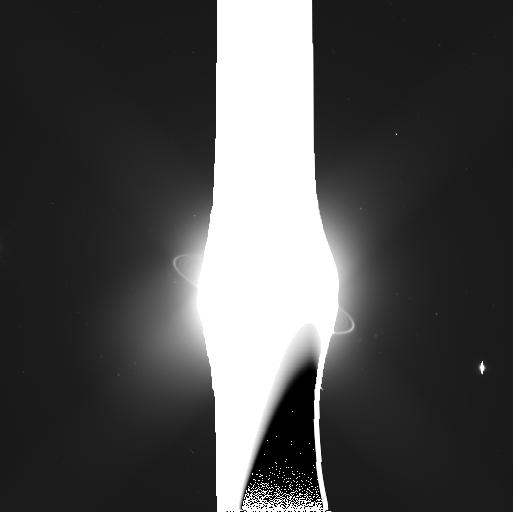
Target: URANUS-PERDITA-NORTH-MAB
Instrument: WFC3/UVIS
Filter: F350LP
Exposure: 4 min
Observation ID: ibqq32doq

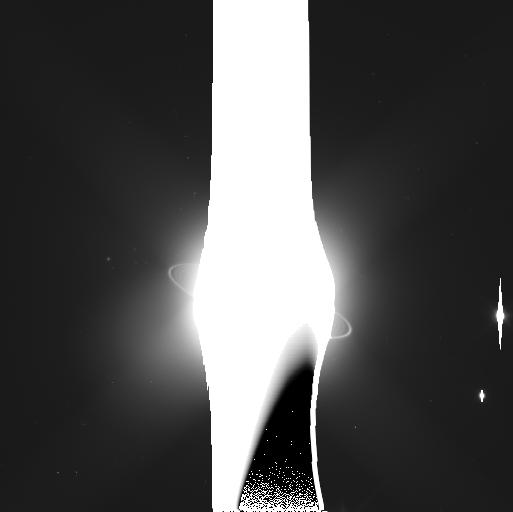
Target: URANUS-MAB-NORTH
Instrument: WFC3/UVIS
Filter: F350LP
Exposure: 4 min
Observation ID: ibqq34uiq

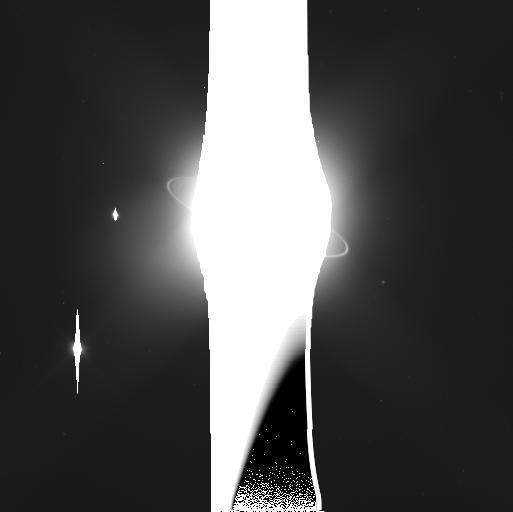
Target: URANUS-MAB-SOUTH
Instrument: WFC3/UVIS
Filter: F350LP
Exposure: 4 min
Observation ID: ibqq33xiq

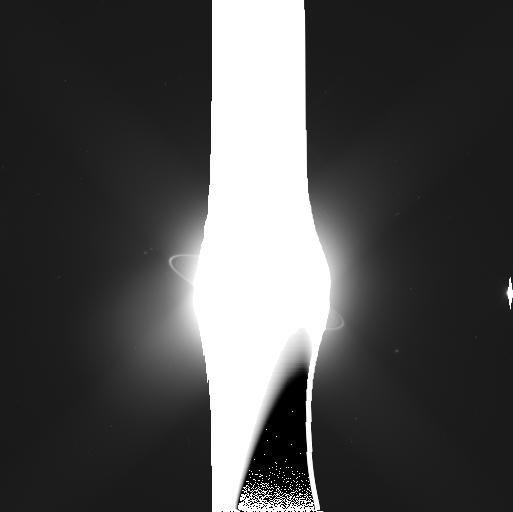
Target: URANUS-CUPID-NORTH-MAB
Instrument: WFC3/UVIS
Filter: F350LP
Exposure: 4 min
Observation ID: ibqq36cmq

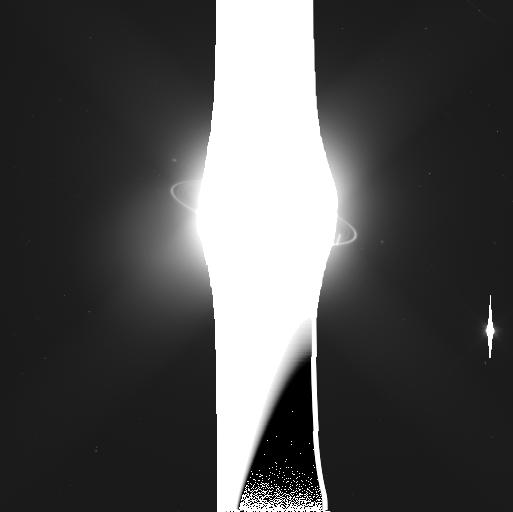
Target: URANUS-CUPID-SOUTH-MAB
Instrument: WFC3/UVIS
Filter: F350LP
Exposure: 4 min
Observation ID: ibqq35nqq

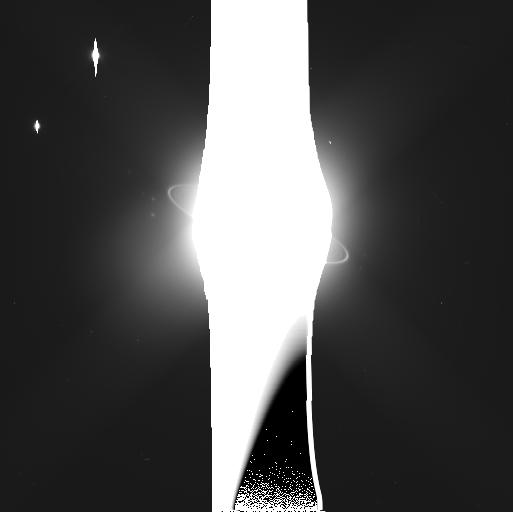
Target: URANUS-PERDITA-SOUTH-MAB
Instrument: WFC3/UVIS
Filter: F350LP
Exposure: 4 min
Observation ID: ibqq31p5q

Orbital Evolution and Stability of the Inner Uranian Moons (PI: Showalter, Mark R.)

Nine densely-packed inner moons of Uranus show signs of chaos and orbital instability over a variety of time scales. Many moons show measureable orbital changes within a decade or less. Long-term integrations predict that some moons could collide in less than one million years. One faint ring embedded in the system may, in fact, be the debris left behind from an earlier such collision. Meanwhile, the nearby moon Mab falls well outside the influence of the others but nevertheless shows rapid, as yet unexplained, changes in its orbit. It is embedded within a dust ring that also shows surprising variability. A highly optimized series of observations with WFC3 over the next three cycles will address some of the fundamental open questions about this dynamically active system: Do the orbits truly show evidence of chaos? If so, over what time scales? What can we say about the masses of the moons involved? What is the nature of the variations in Mab's orbit? Is Mab's motion predictable or random? Astrometry will enable us to derive the orbital elements of these moons with 10-km precision. This will be sufficient to study the year-by-year changes and, combined with other data from 2003-2007, the decadal evolution of the orbits. The pairing of precise astrometry with numerical integrations will enable us to derive new dynamical constraints on the masses of these moons. Mass is the fundamental unknown quantity currently limiting our ability to reproduce the interactions within this system. This program will also capitalize upon our best opportunity for nearly 40 years to study the unexplained variations in Uranus's faint outer rings.